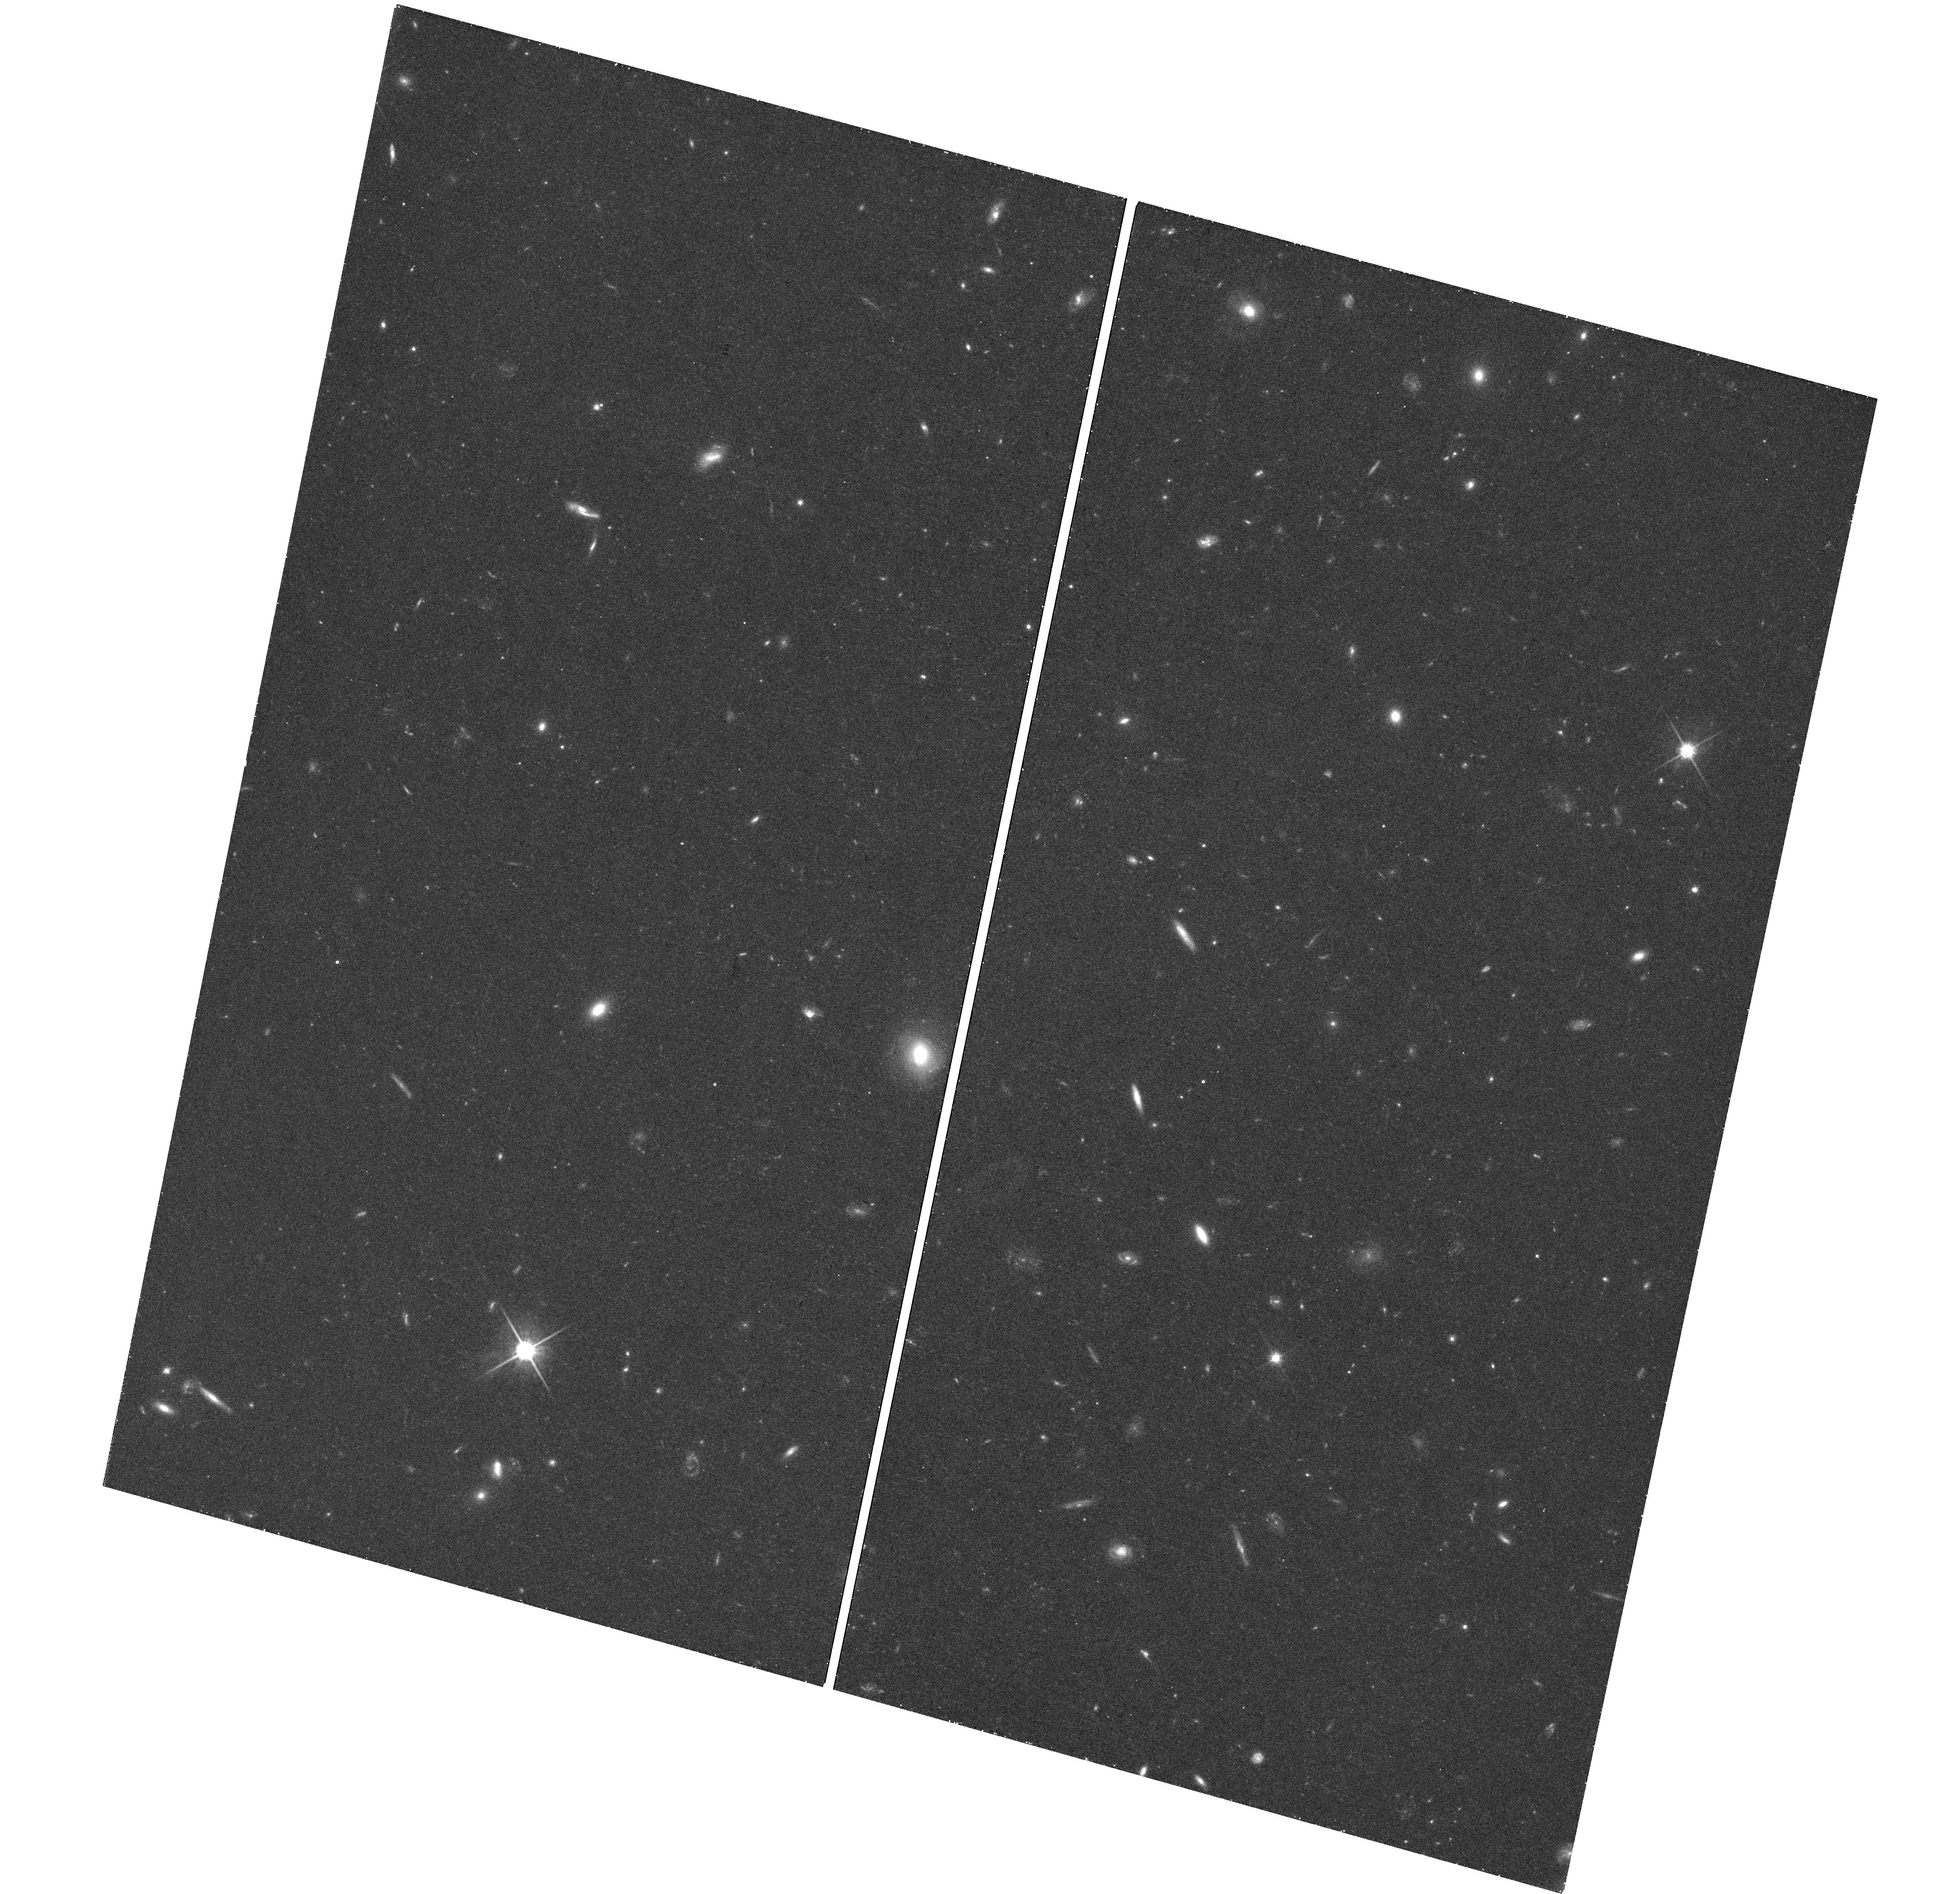
Target: M101-75KPC
Instrument: WFC3/UVIS
Filter: F814W
Exposure: 48 min
Observation ID: hst_13696_03_wfc3_uvis_f814w_icnc03

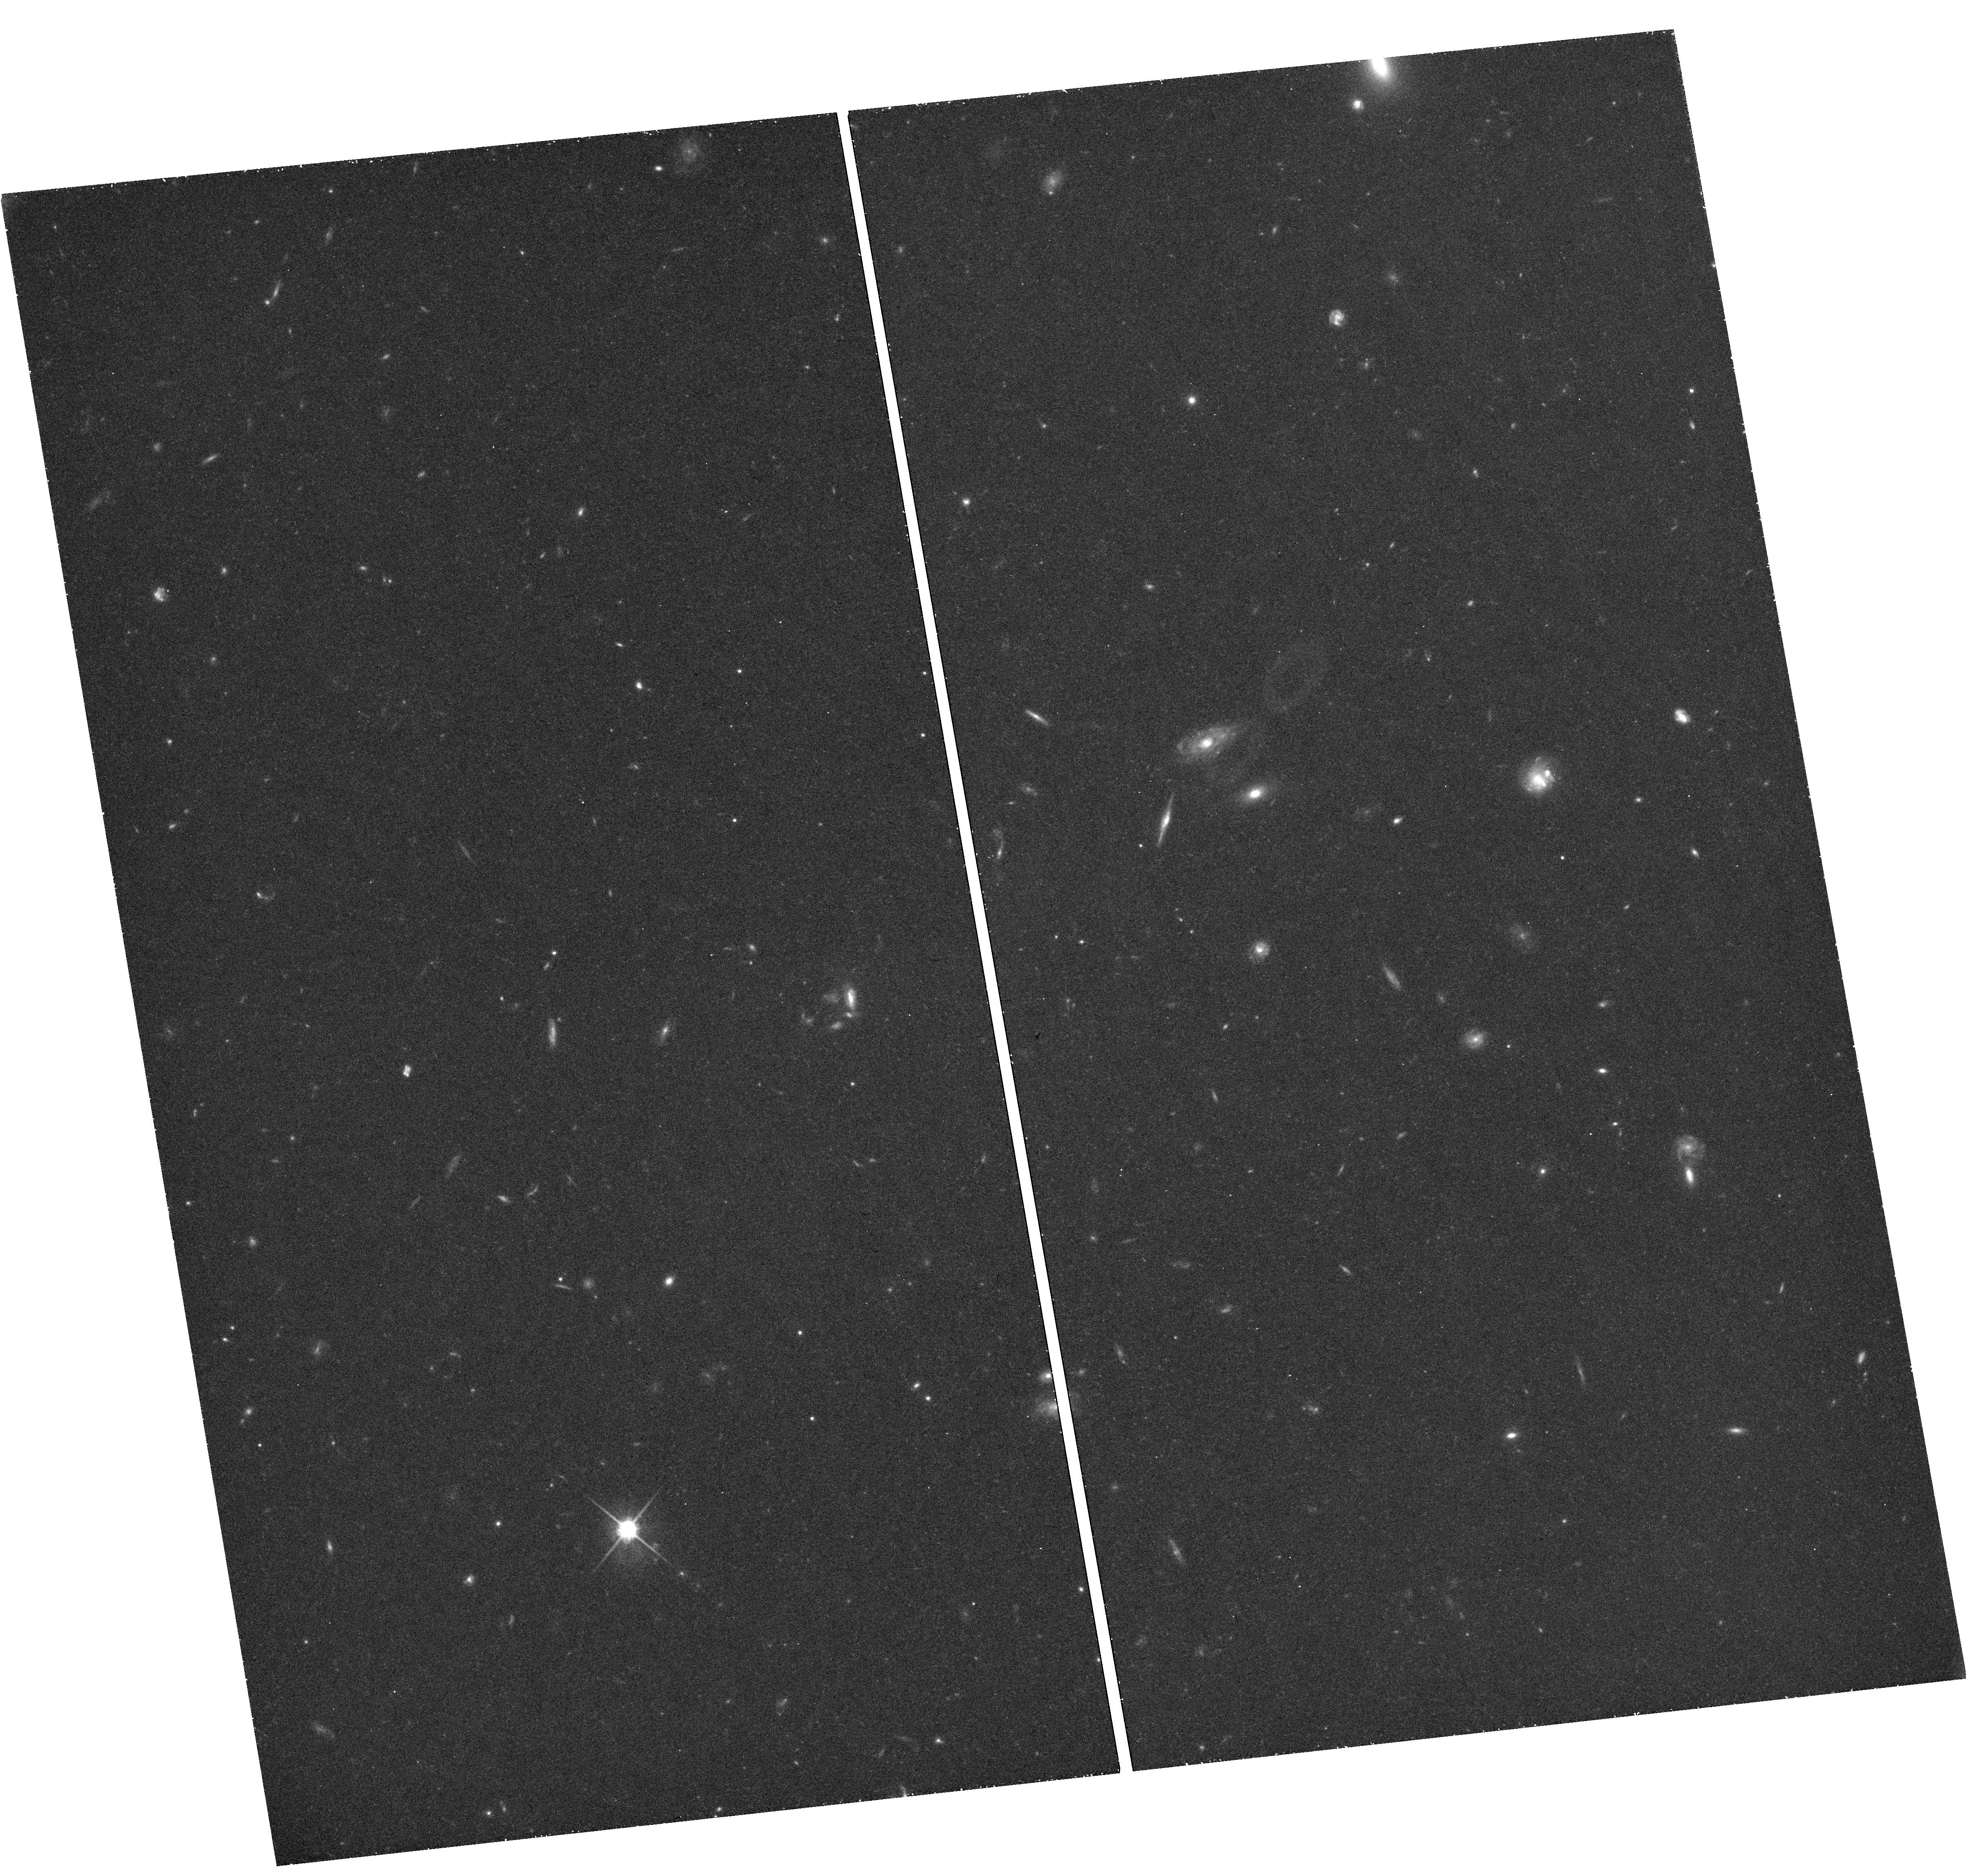
Target: M101-55KPC
Instrument: WFC3/UVIS
Filter: F814W
Exposure: 48 min
Observation ID: hst_13696_02_wfc3_uvis_f814w_icnc02

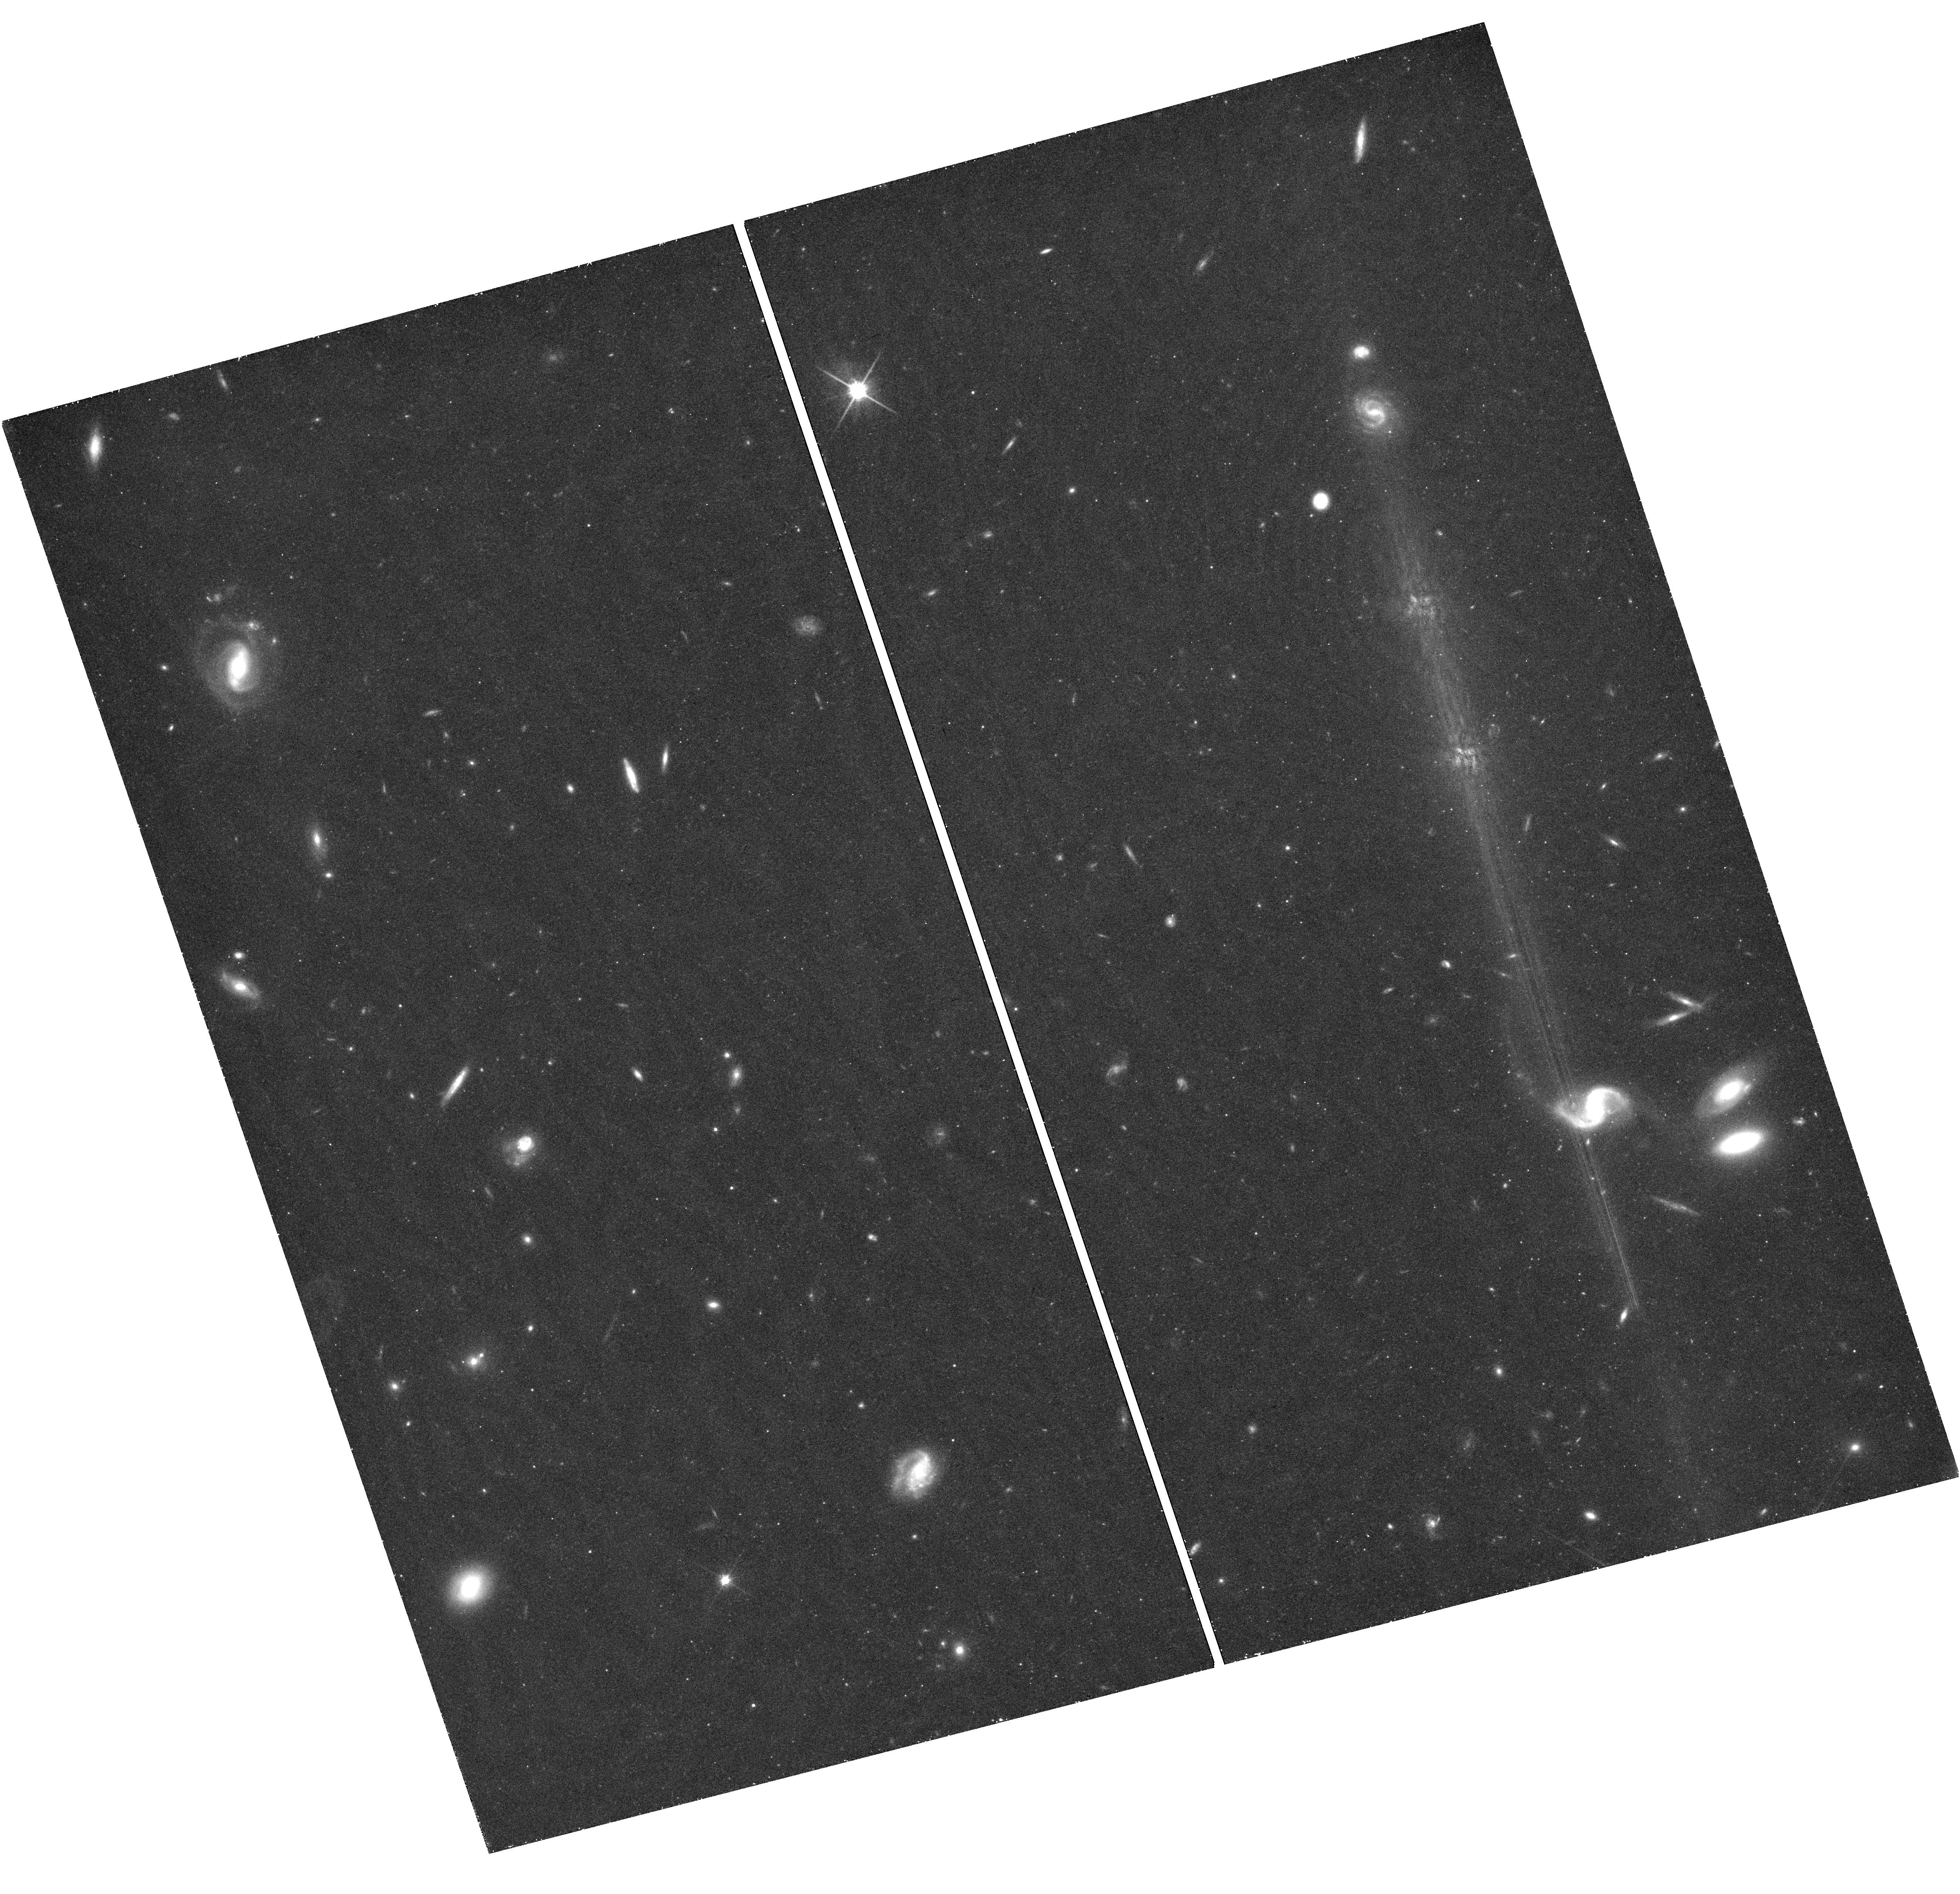
Target: M101-40KPC
Instrument: WFC3/UVIS
Filter: F814W
Exposure: 48 min
Observation ID: hst_13696_01_wfc3_uvis_f814w_icnc01

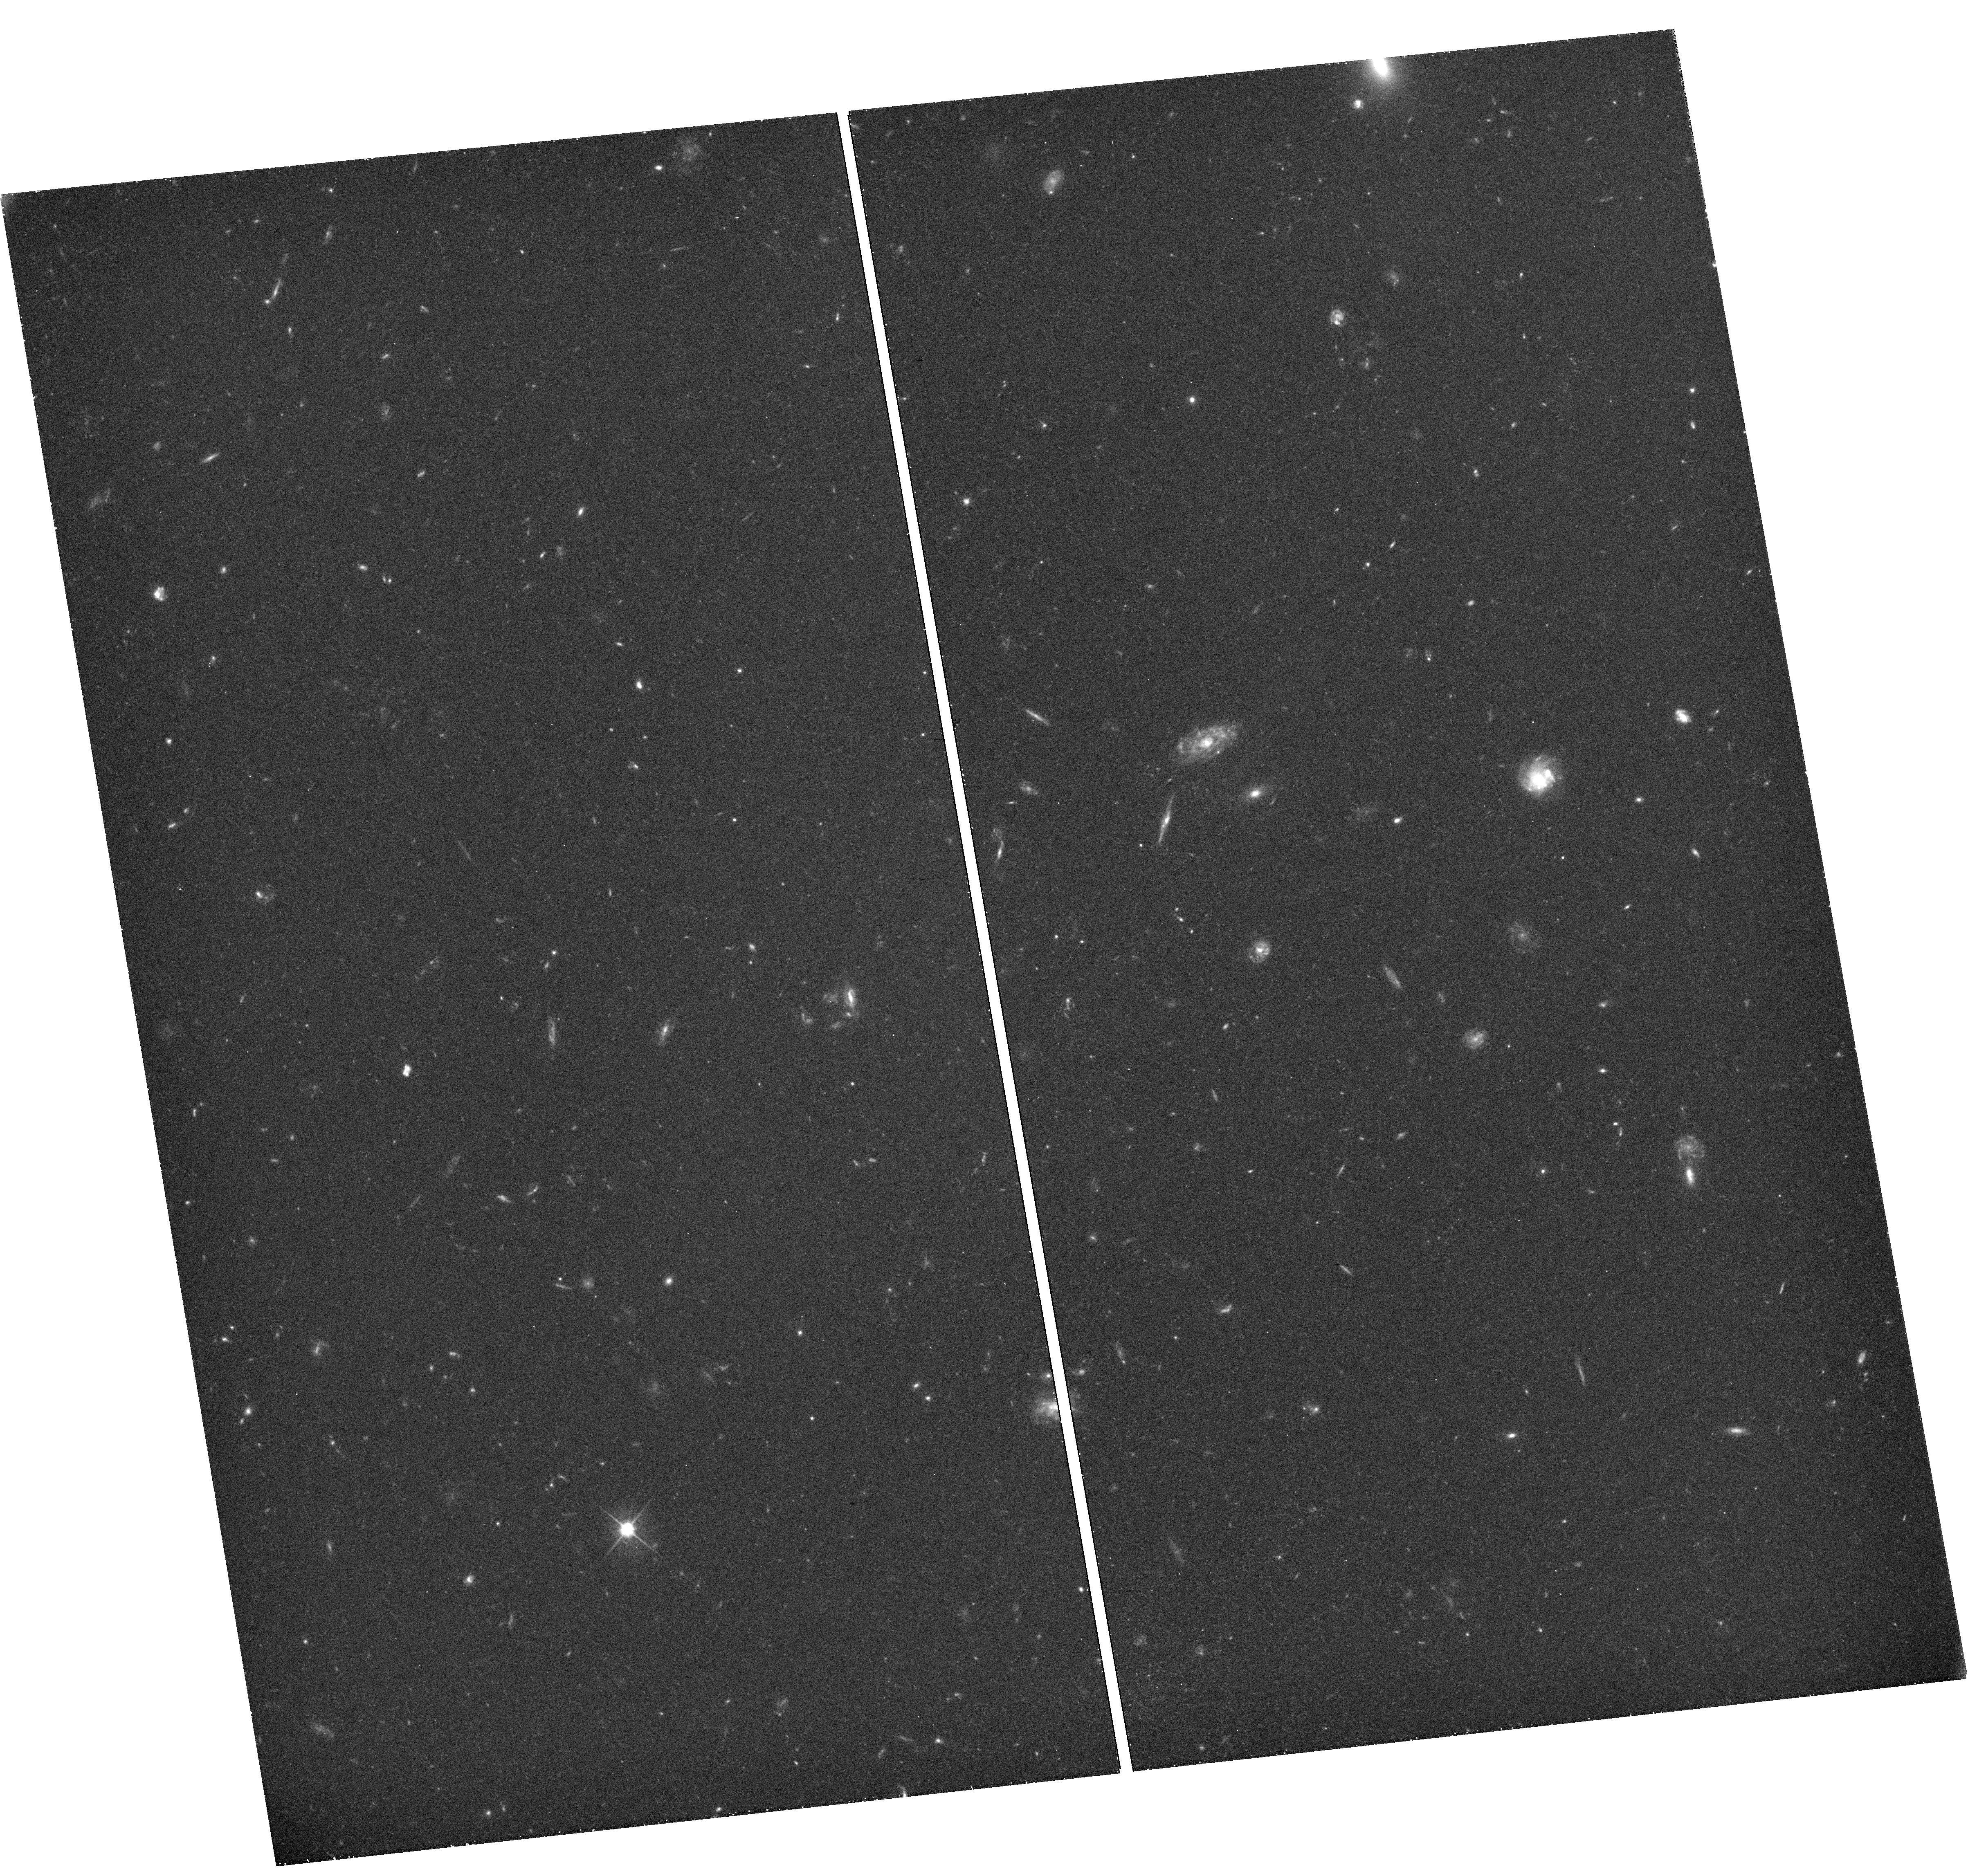
Target: M101-55KPC
Instrument: WFC3/UVIS
Filter: F606W
Exposure: 46 min
Observation ID: hst_13696_02_wfc3_uvis_f606w_icnc02

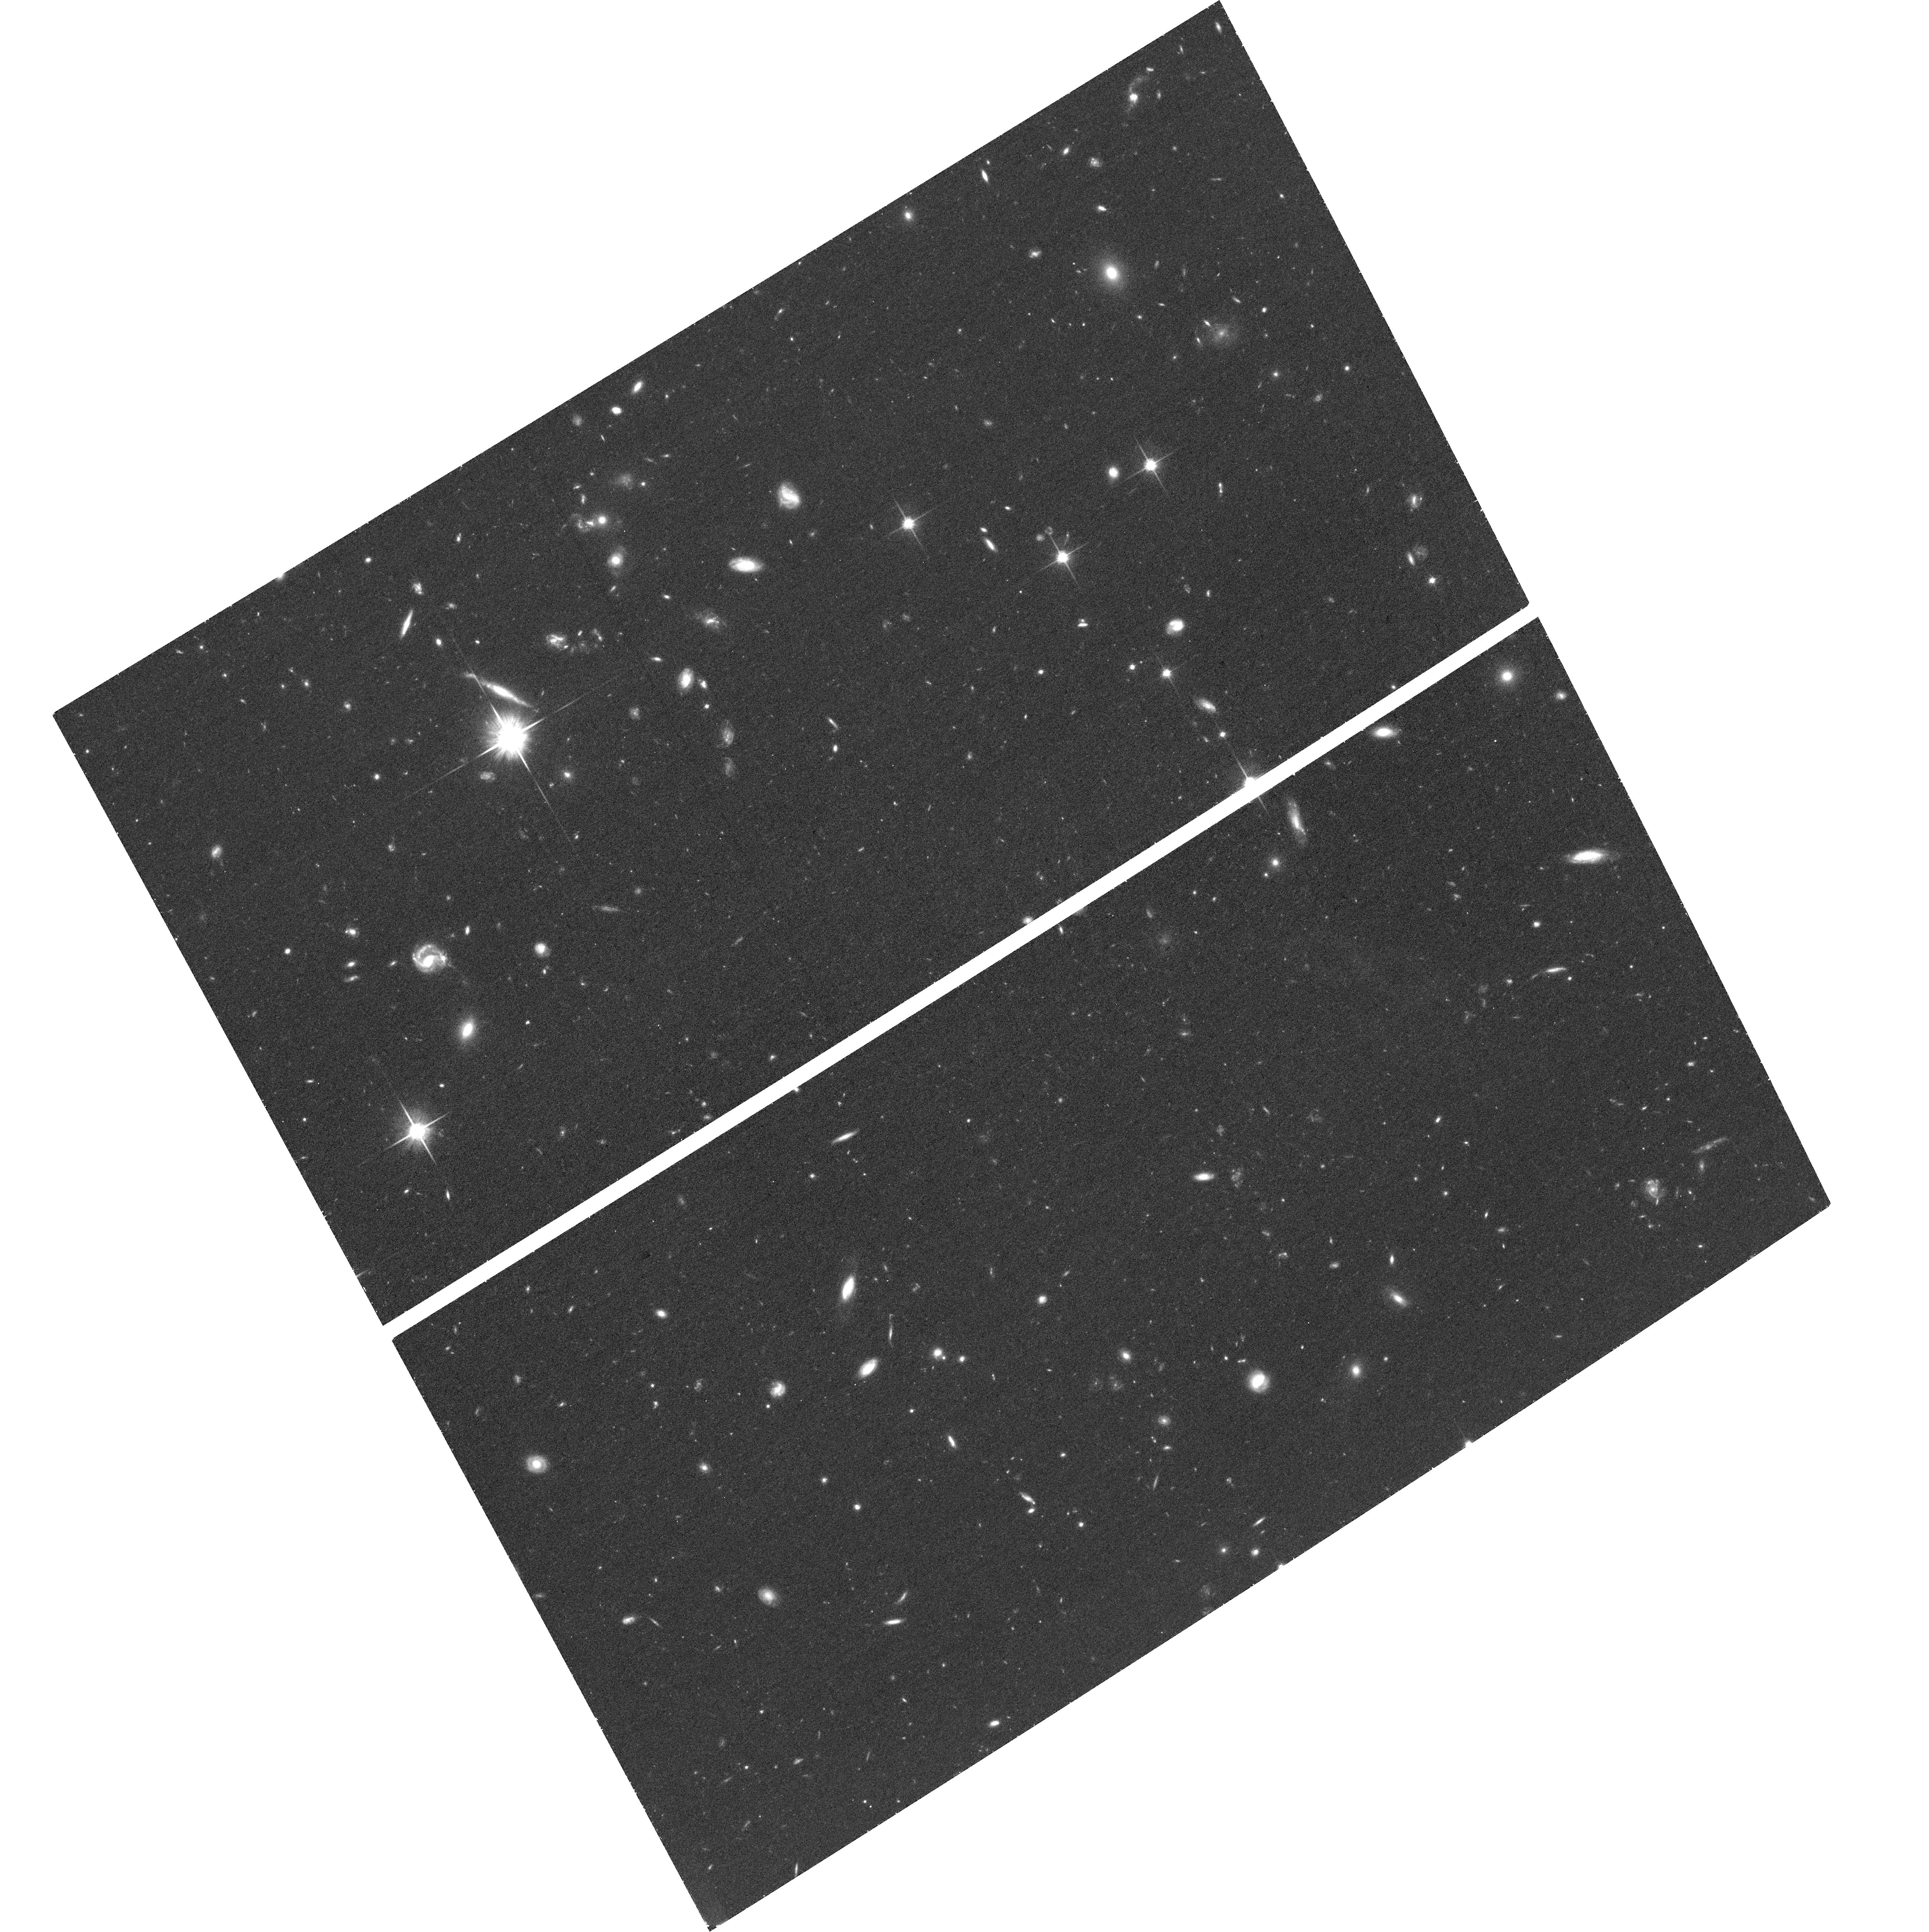
Target: M101-75KPC
Instrument: ACS/WFC
Filter: F814W
Exposure: 45 min
Observation ID: hst_13696_03_acs_wfc_f814w_jcnc03

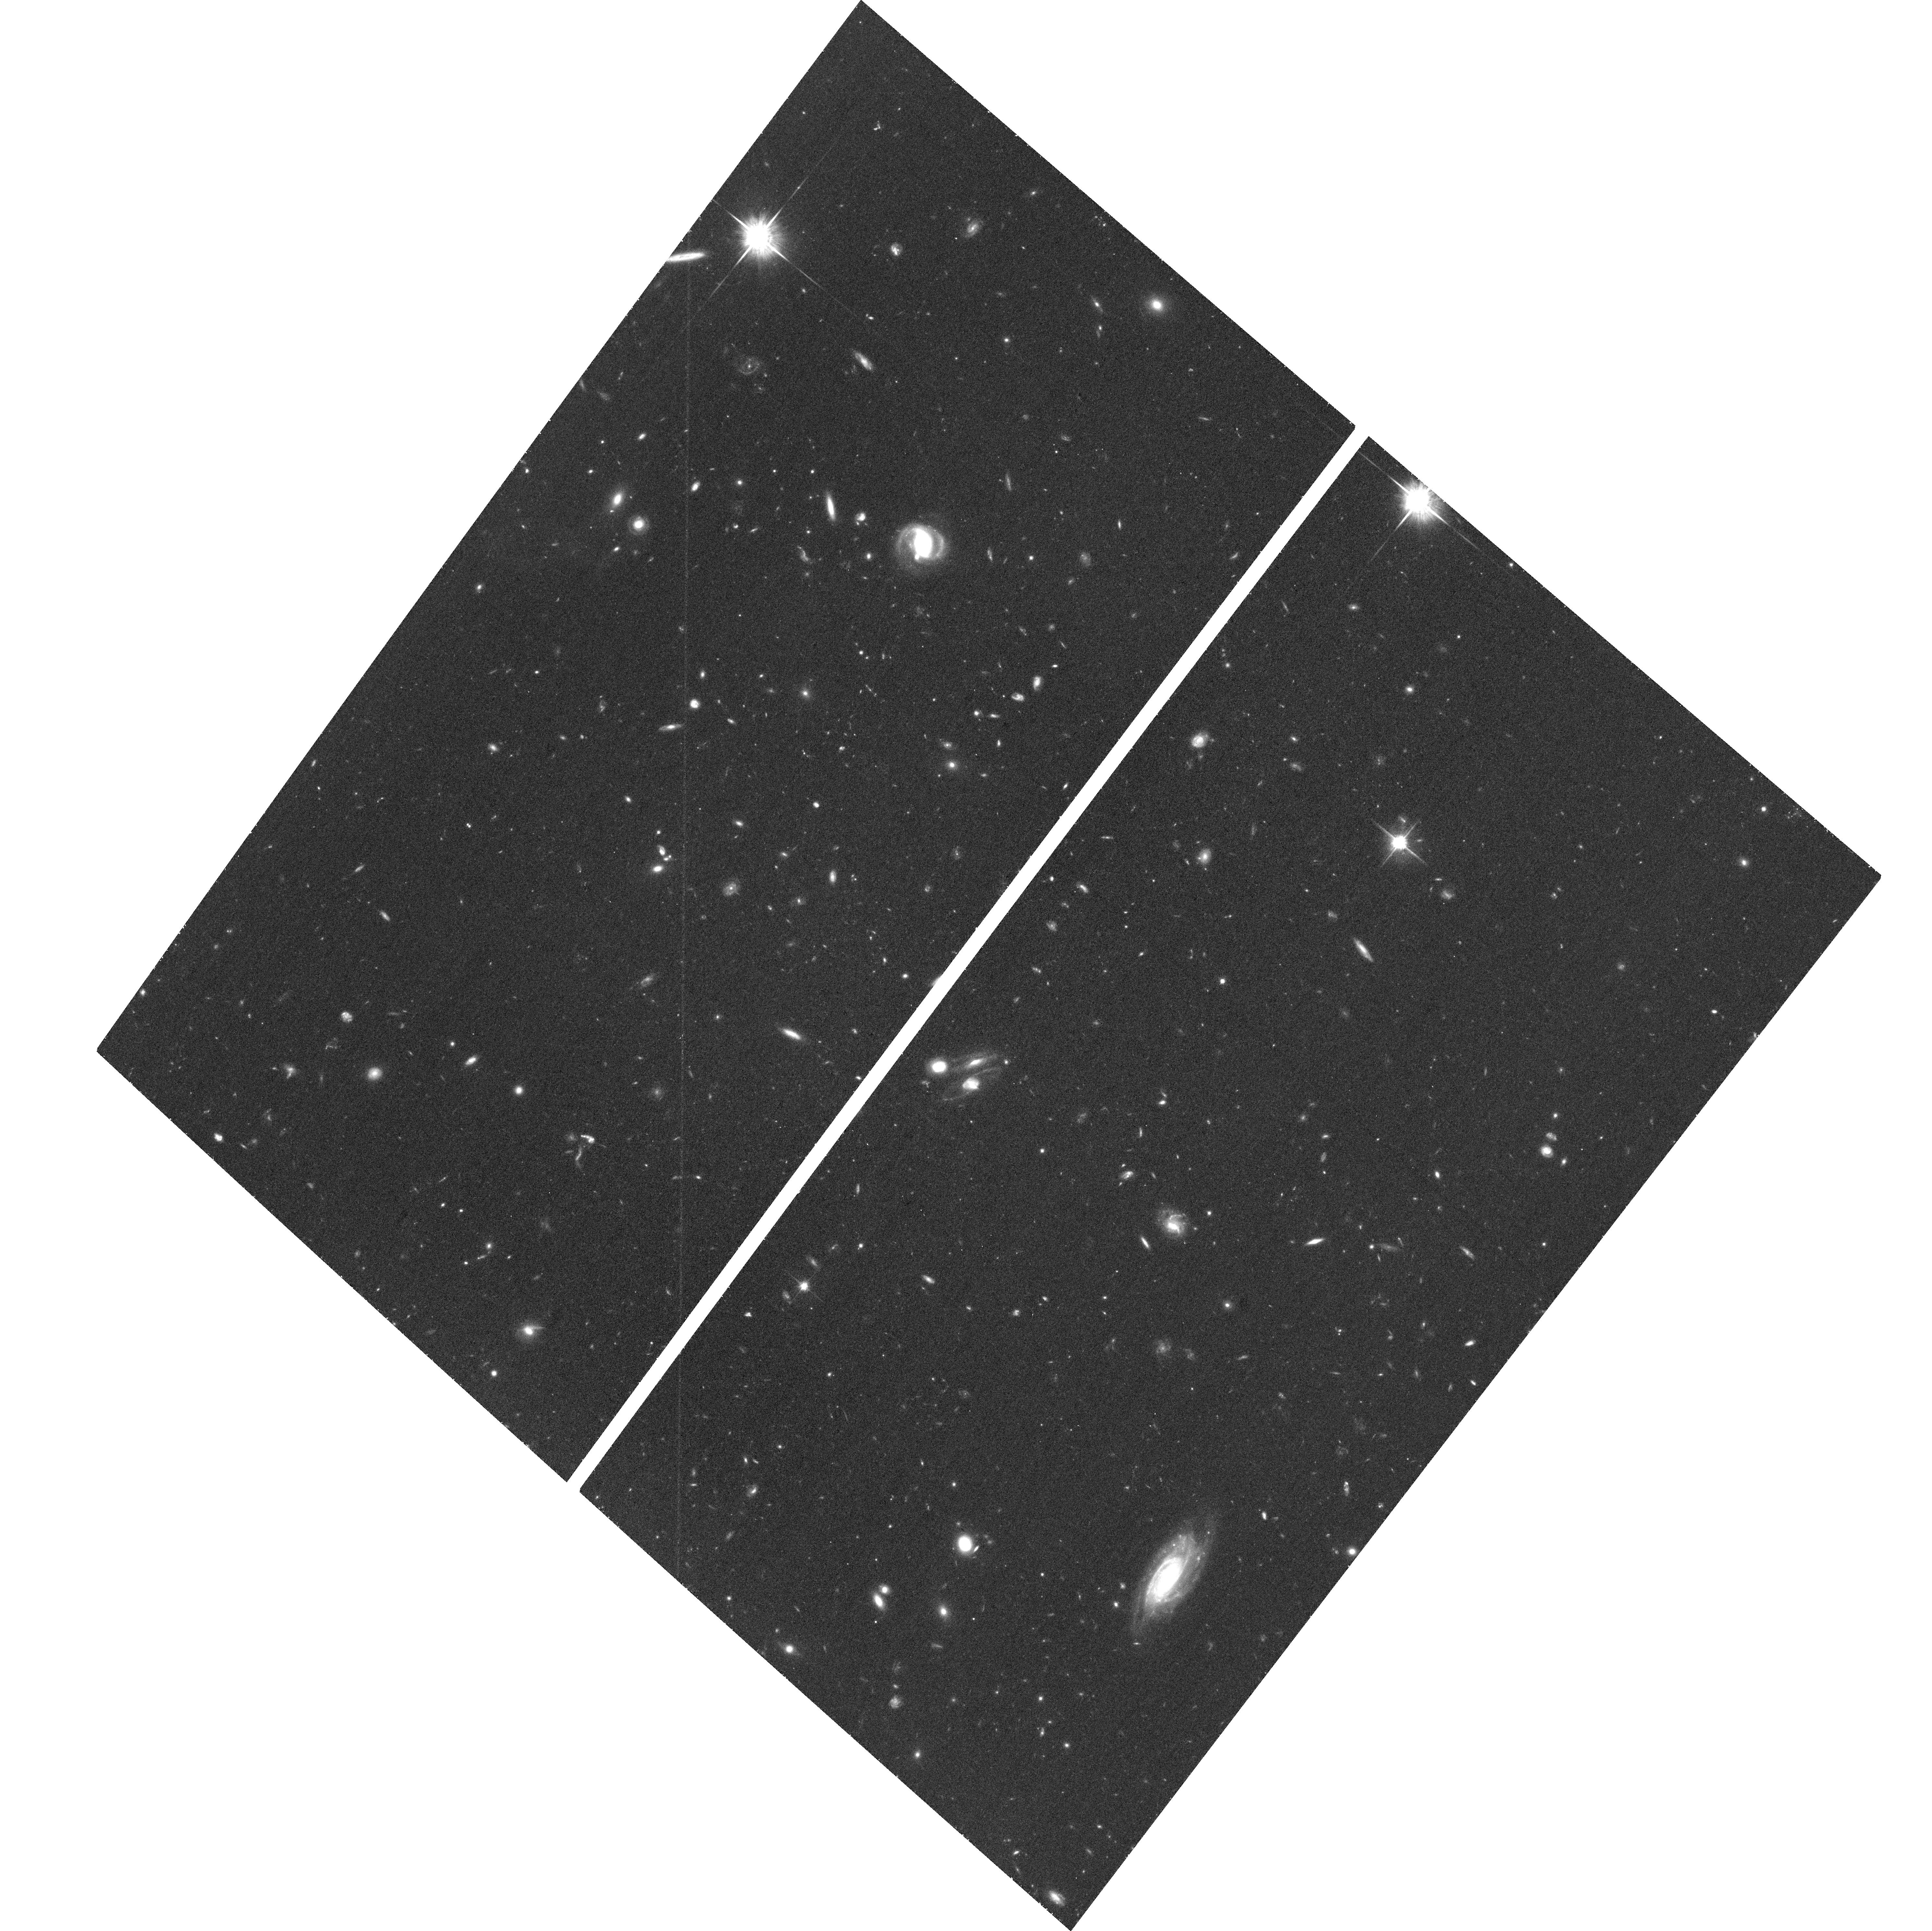
Target: M101-55KPC
Instrument: ACS/WFC
Filter: F814W
Exposure: 45 min
Observation ID: hst_13696_02_acs_wfc_f814w_jcnc02

The Anemic Stellar Halo of M101 (PI: Holwerda, Benne Willem)

Models of galaxy formation in a cosmological context predict that massive disk galaxies should have richly-structured extended stellar halos, containing ~10% of a galaxy's stars, originating in large part from the tidal disruption of dwarf galaxies. Observations of a number of nearby disk galaxies have generally agreed with these expectations. Recent new observations in integrated light with a novel array of low scattered-light telephoto lenses have failed to convincingly detect a stellar halo in the nearby massive face-on disk galaxy M101 (van Dokkum et al. 2014). They argue that any halo has to have <0.3% of the mass of the galaxy. This halo would be the least massive of any massive disk galaxy in the local Universe (by factors of several) -- such a halo is not predicted or naturally interpreted by the models, and would present a critical challenge to the picture of ubiquitous stellar halos formed from the debris of disrupting dwarf galaxies. We propose to resolve the stellar populations of this uniquely anemic stellar halo for 6 orbits with HST (ACS and WFC3), allowing us to reach surface brightness limits sufficient to clearly detect and characterize M101's stellar halo if it carries more than 0.1% of M101's mass. With resolved stellar populations, we can use the gradient of stellar populations as a function of radius to separate stellar halo from disk, which is impossible using integrated light observations. The resolved stellar populations will reveal the halo mass to much greater accuracy, measure the halo radial profile, constrain any halo lopsidedness, estimate the halo's stellar metallicity, and permit an analysis of outer disk stellar populations.